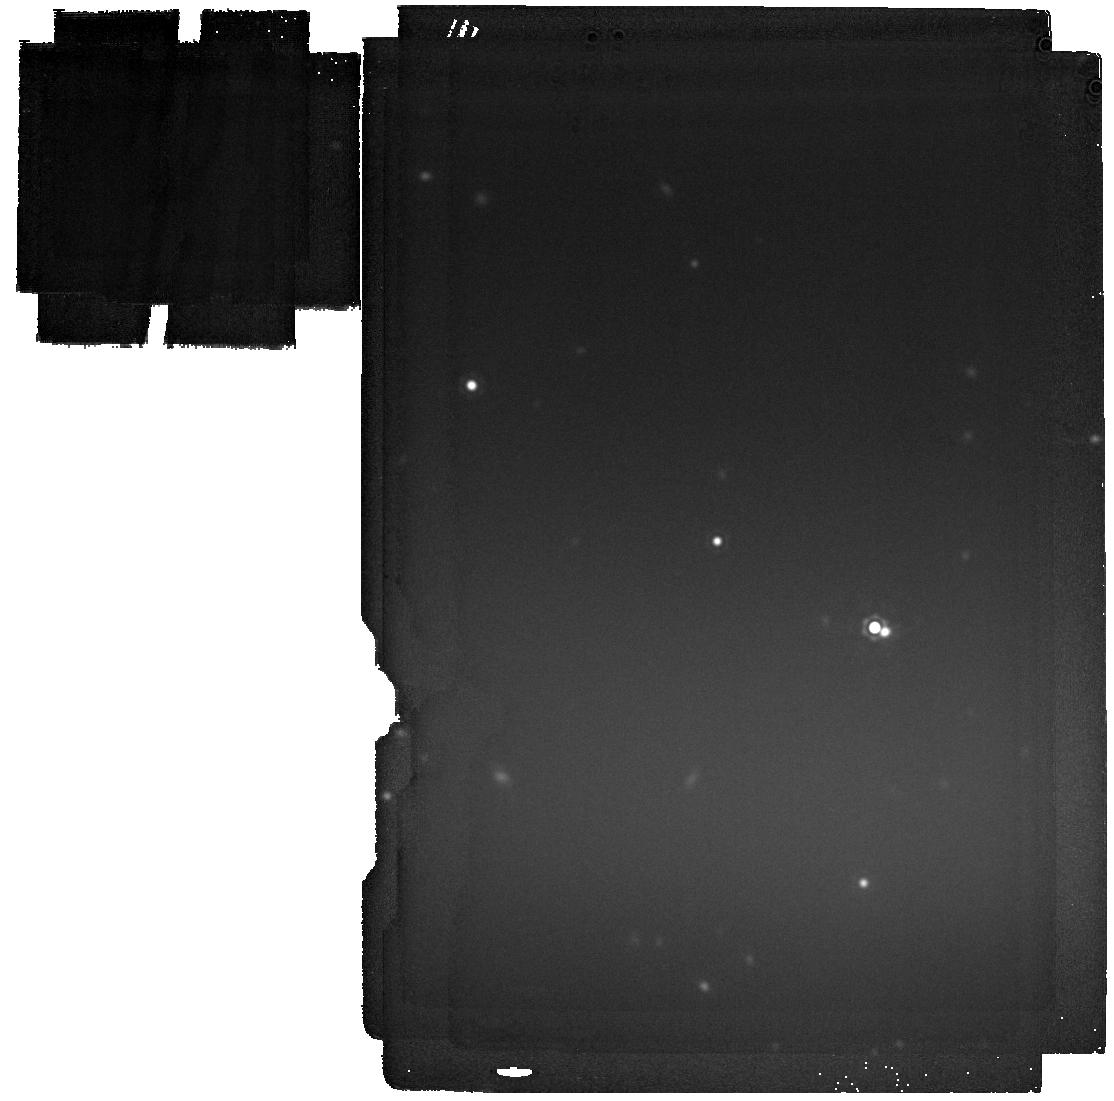
Target: W1055
Instrument: MIRI
Filter: F2100W
Exposure: 6 min
Observation ID: jw06084-o003_t001_miri_f2100w

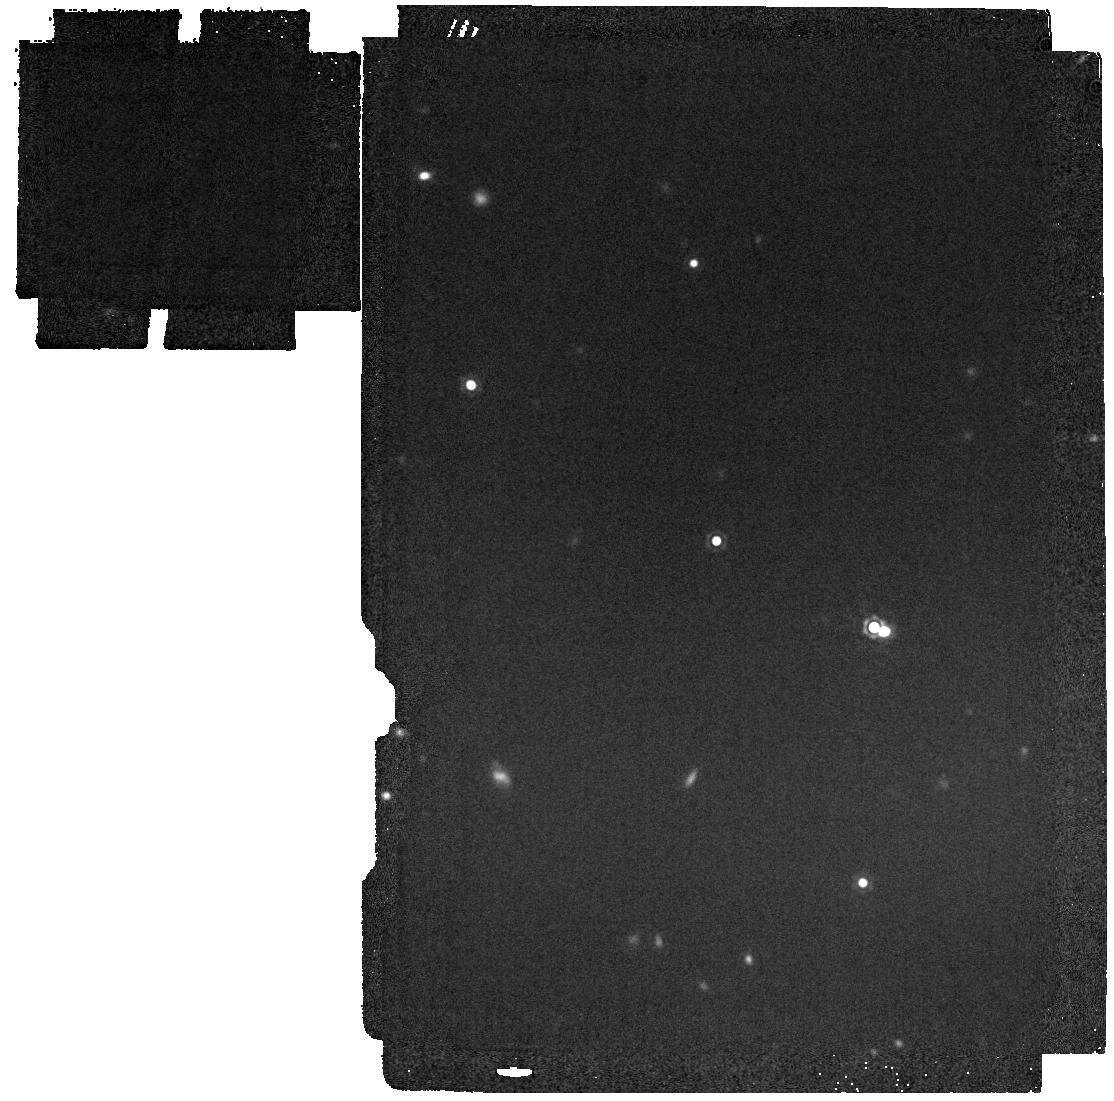
Target: W1055
Instrument: MIRI
Filter: F1800W
Exposure: 1 min
Observation ID: jw06084-o003_t001_miri_f1800w

Is CWISE 1055+5443 the first young Y-type brown dwarf? (PI: Meisner, Aaron)

Y-type brown dwarfs (Teff <= 500 K) overlap in mass and temperature with giant exoplanets, providing unique laboratories for studying cold atmospheres, free from contaminating glare of a host star. However, substellar objects cool gradually over billions of years and thus suffer from a fundamental degeneracy between age, temperature, and mass which is not readily disentangled via the observable spectral energy distribution. At present, no Y dwarf is known to be young, and none has any age constraint more accurate than +/- 20-30+%. This lack of Y dwarf ages critically limits our ability to test brown dwarf (and exoplanet) evolutionary and atmospheric models. At a very nearby distance of just 6-8 parsecs, CWISE 1055+5443 (Teff ~ 500 +/- 150 K) is the first strong candidate for a young Y dwarf. Its nearly complete kinematics yield a > 98% probability of membership in the Crius 197 moving group (only 180 +/- 9 Myr old), and its peculiar 1-2.4 um spectrum favors very low gravities log(g) ~ 3-3.5, also consistent with youth. We will use NIRSpec/G395H to measure an accurate (uncertainty ~ 1-2 km/s) radial velocity for CWISE 1055+5443, completing its kinematic profile and conclusively testing its young moving group membership. We will further combine JWST NIRSpec and MIRI from ~1-21 um to accurately measure a bolometric luminosity and hence temperature for CWISE 1055+5443, providing a unique anchor for brown dwarf evolutionary models. JWST is the only facility capable of accurately measuring the radial velocity or bolometric luminosity of CWISE 1055+5443.